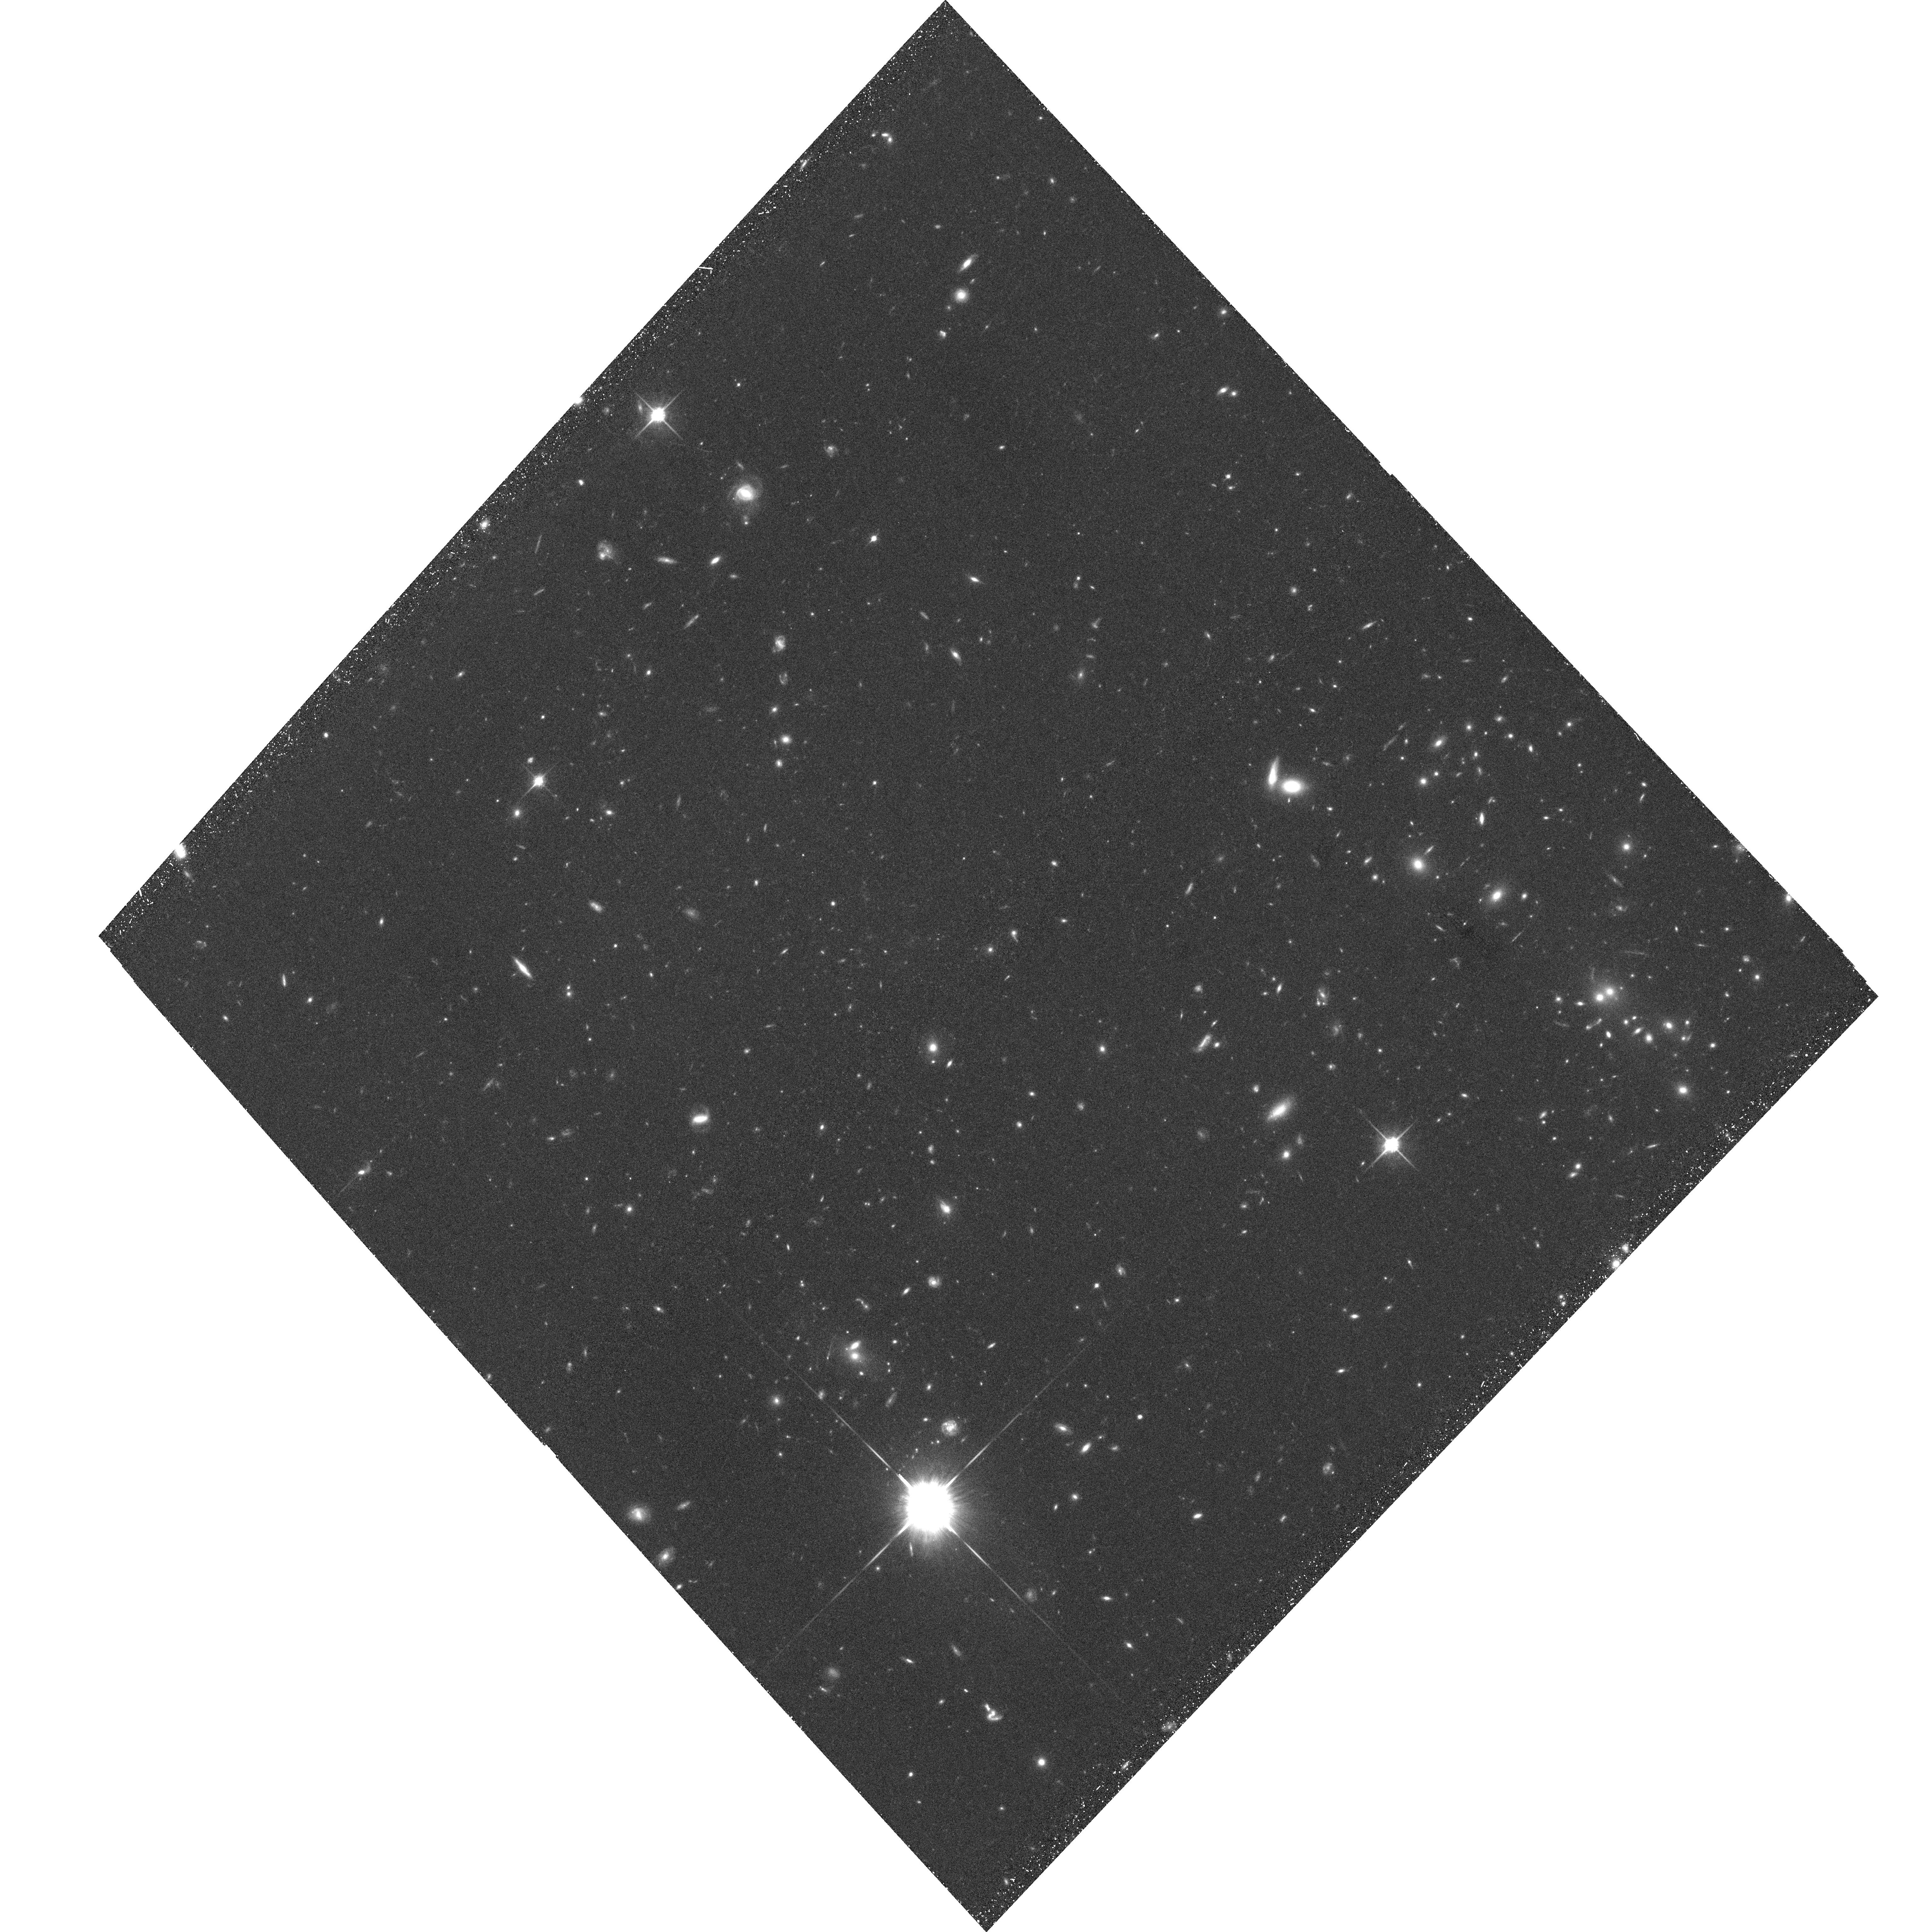
Target: CL0152-1357-POS1
Instrument: ACS/WFC
Filter: F850LP
Exposure: 1.3 h
Observation ID: hst_9290_02_acs_wfc_f850lp_j8eh02

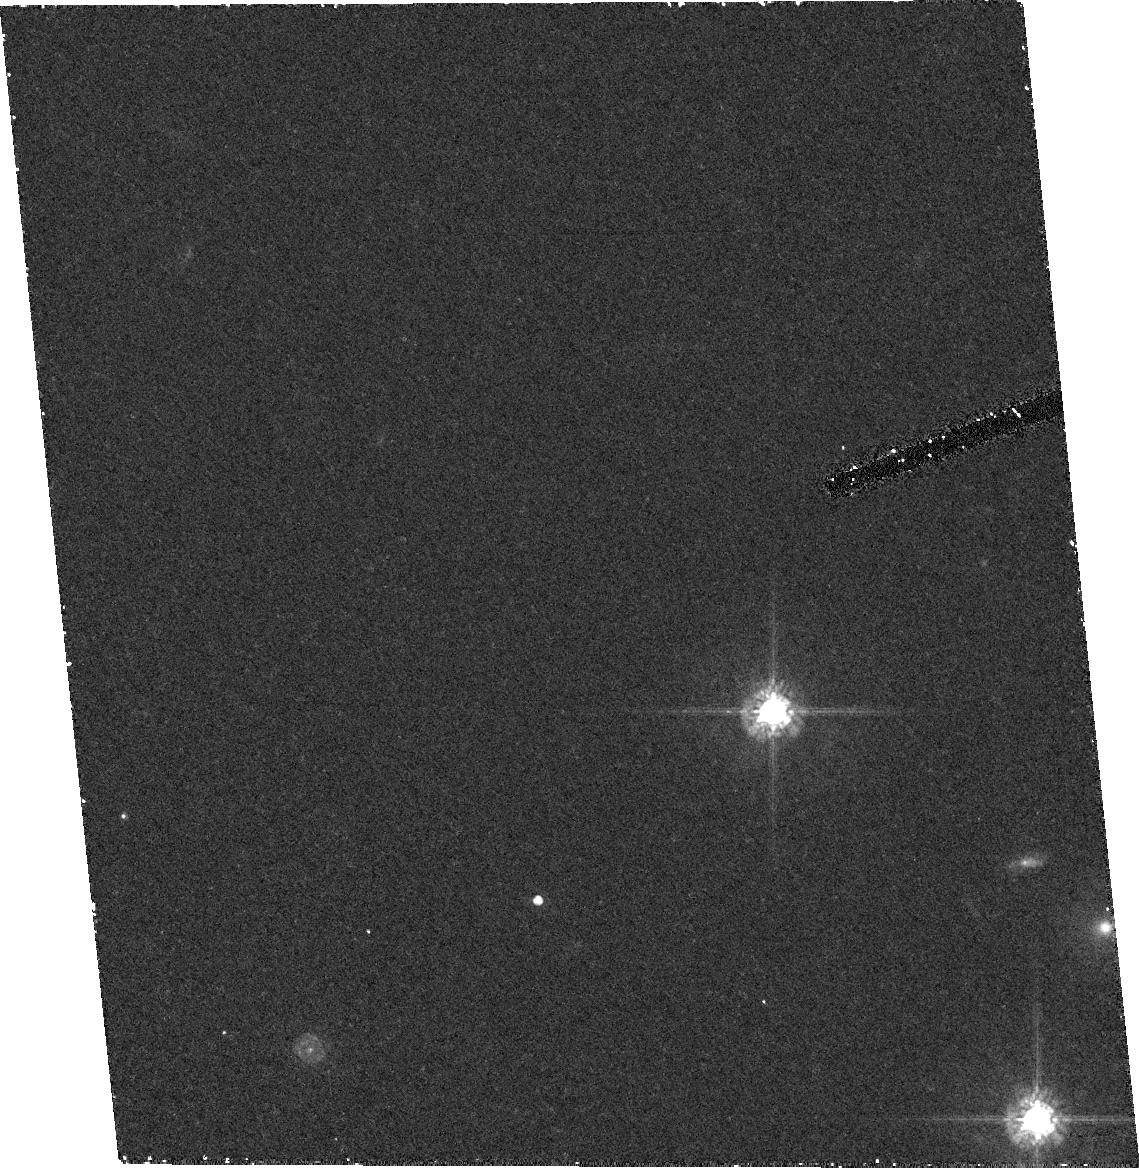
Target: field at RA 193.250°, Dec -29.433°
Instrument: ACS/HRC
Filter: F625W
Exposure: 30 min
Observation ID: hst_9290_22_acs_hrc_f625w_j8eh22

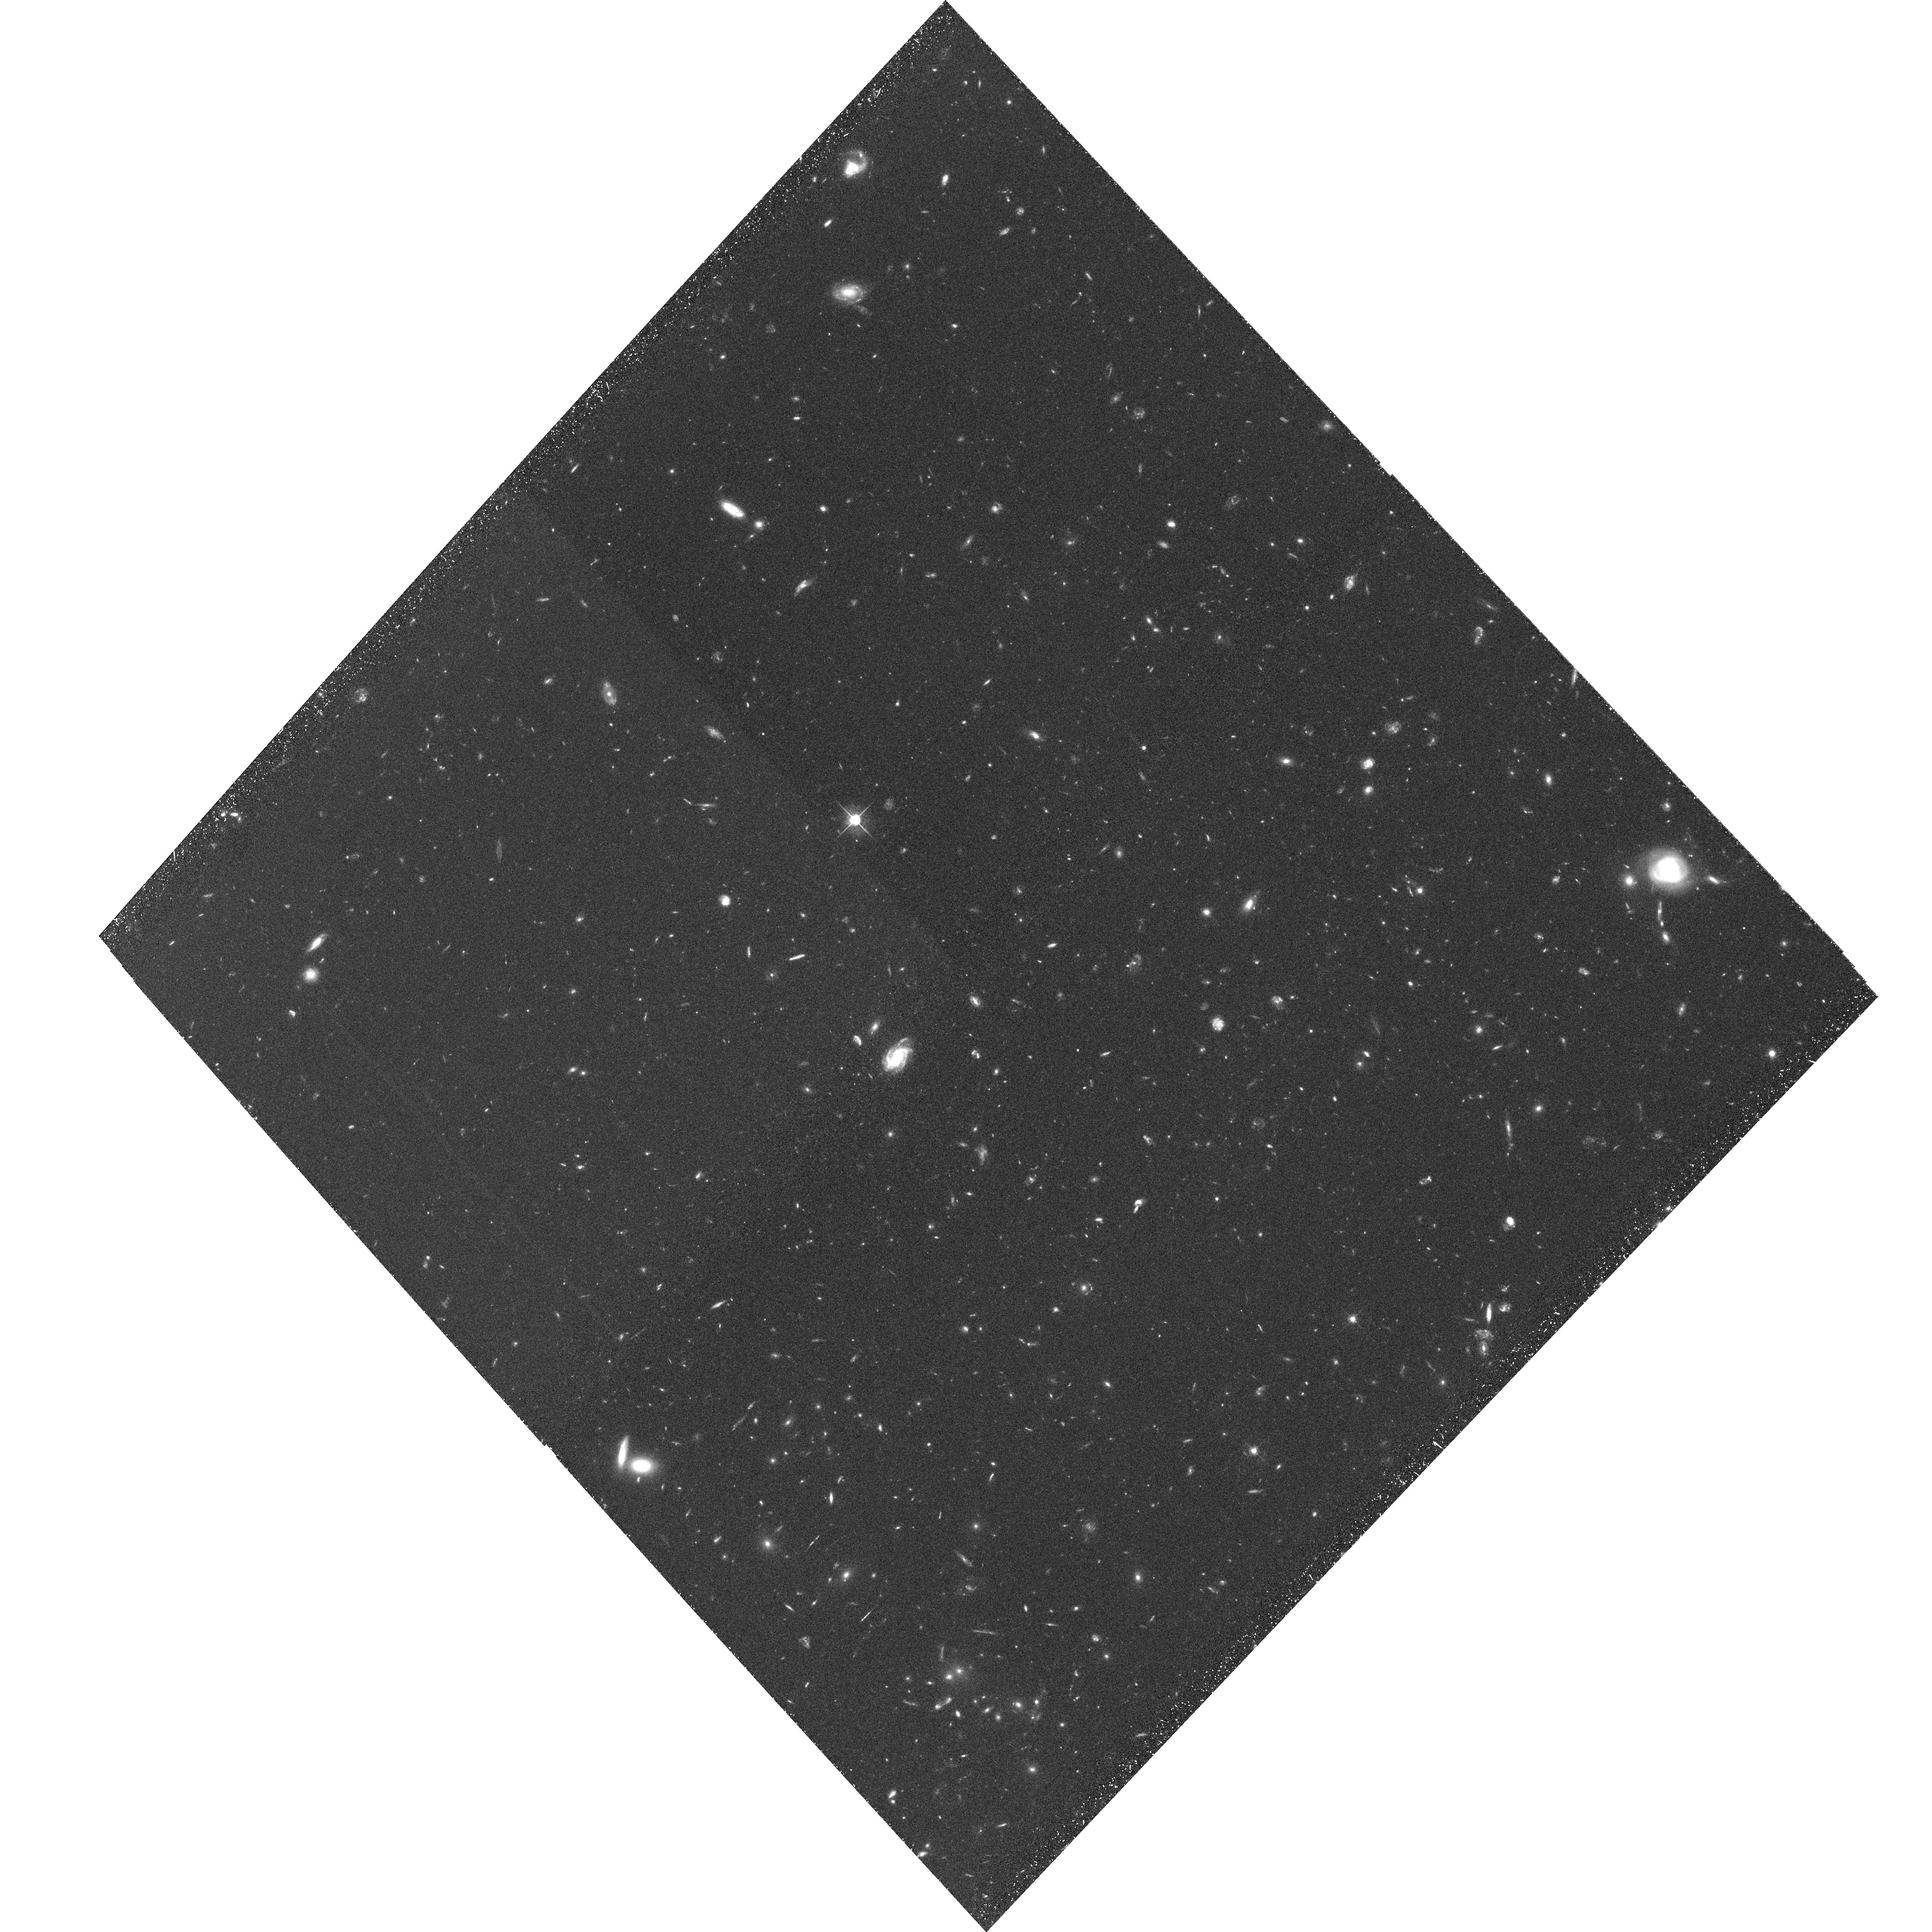
Target: CL0152-1357-POS2
Instrument: ACS/WFC
Filter: F625W
Exposure: 1.3 h
Observation ID: hst_9290_03_acs_wfc_f625w_j8eh03

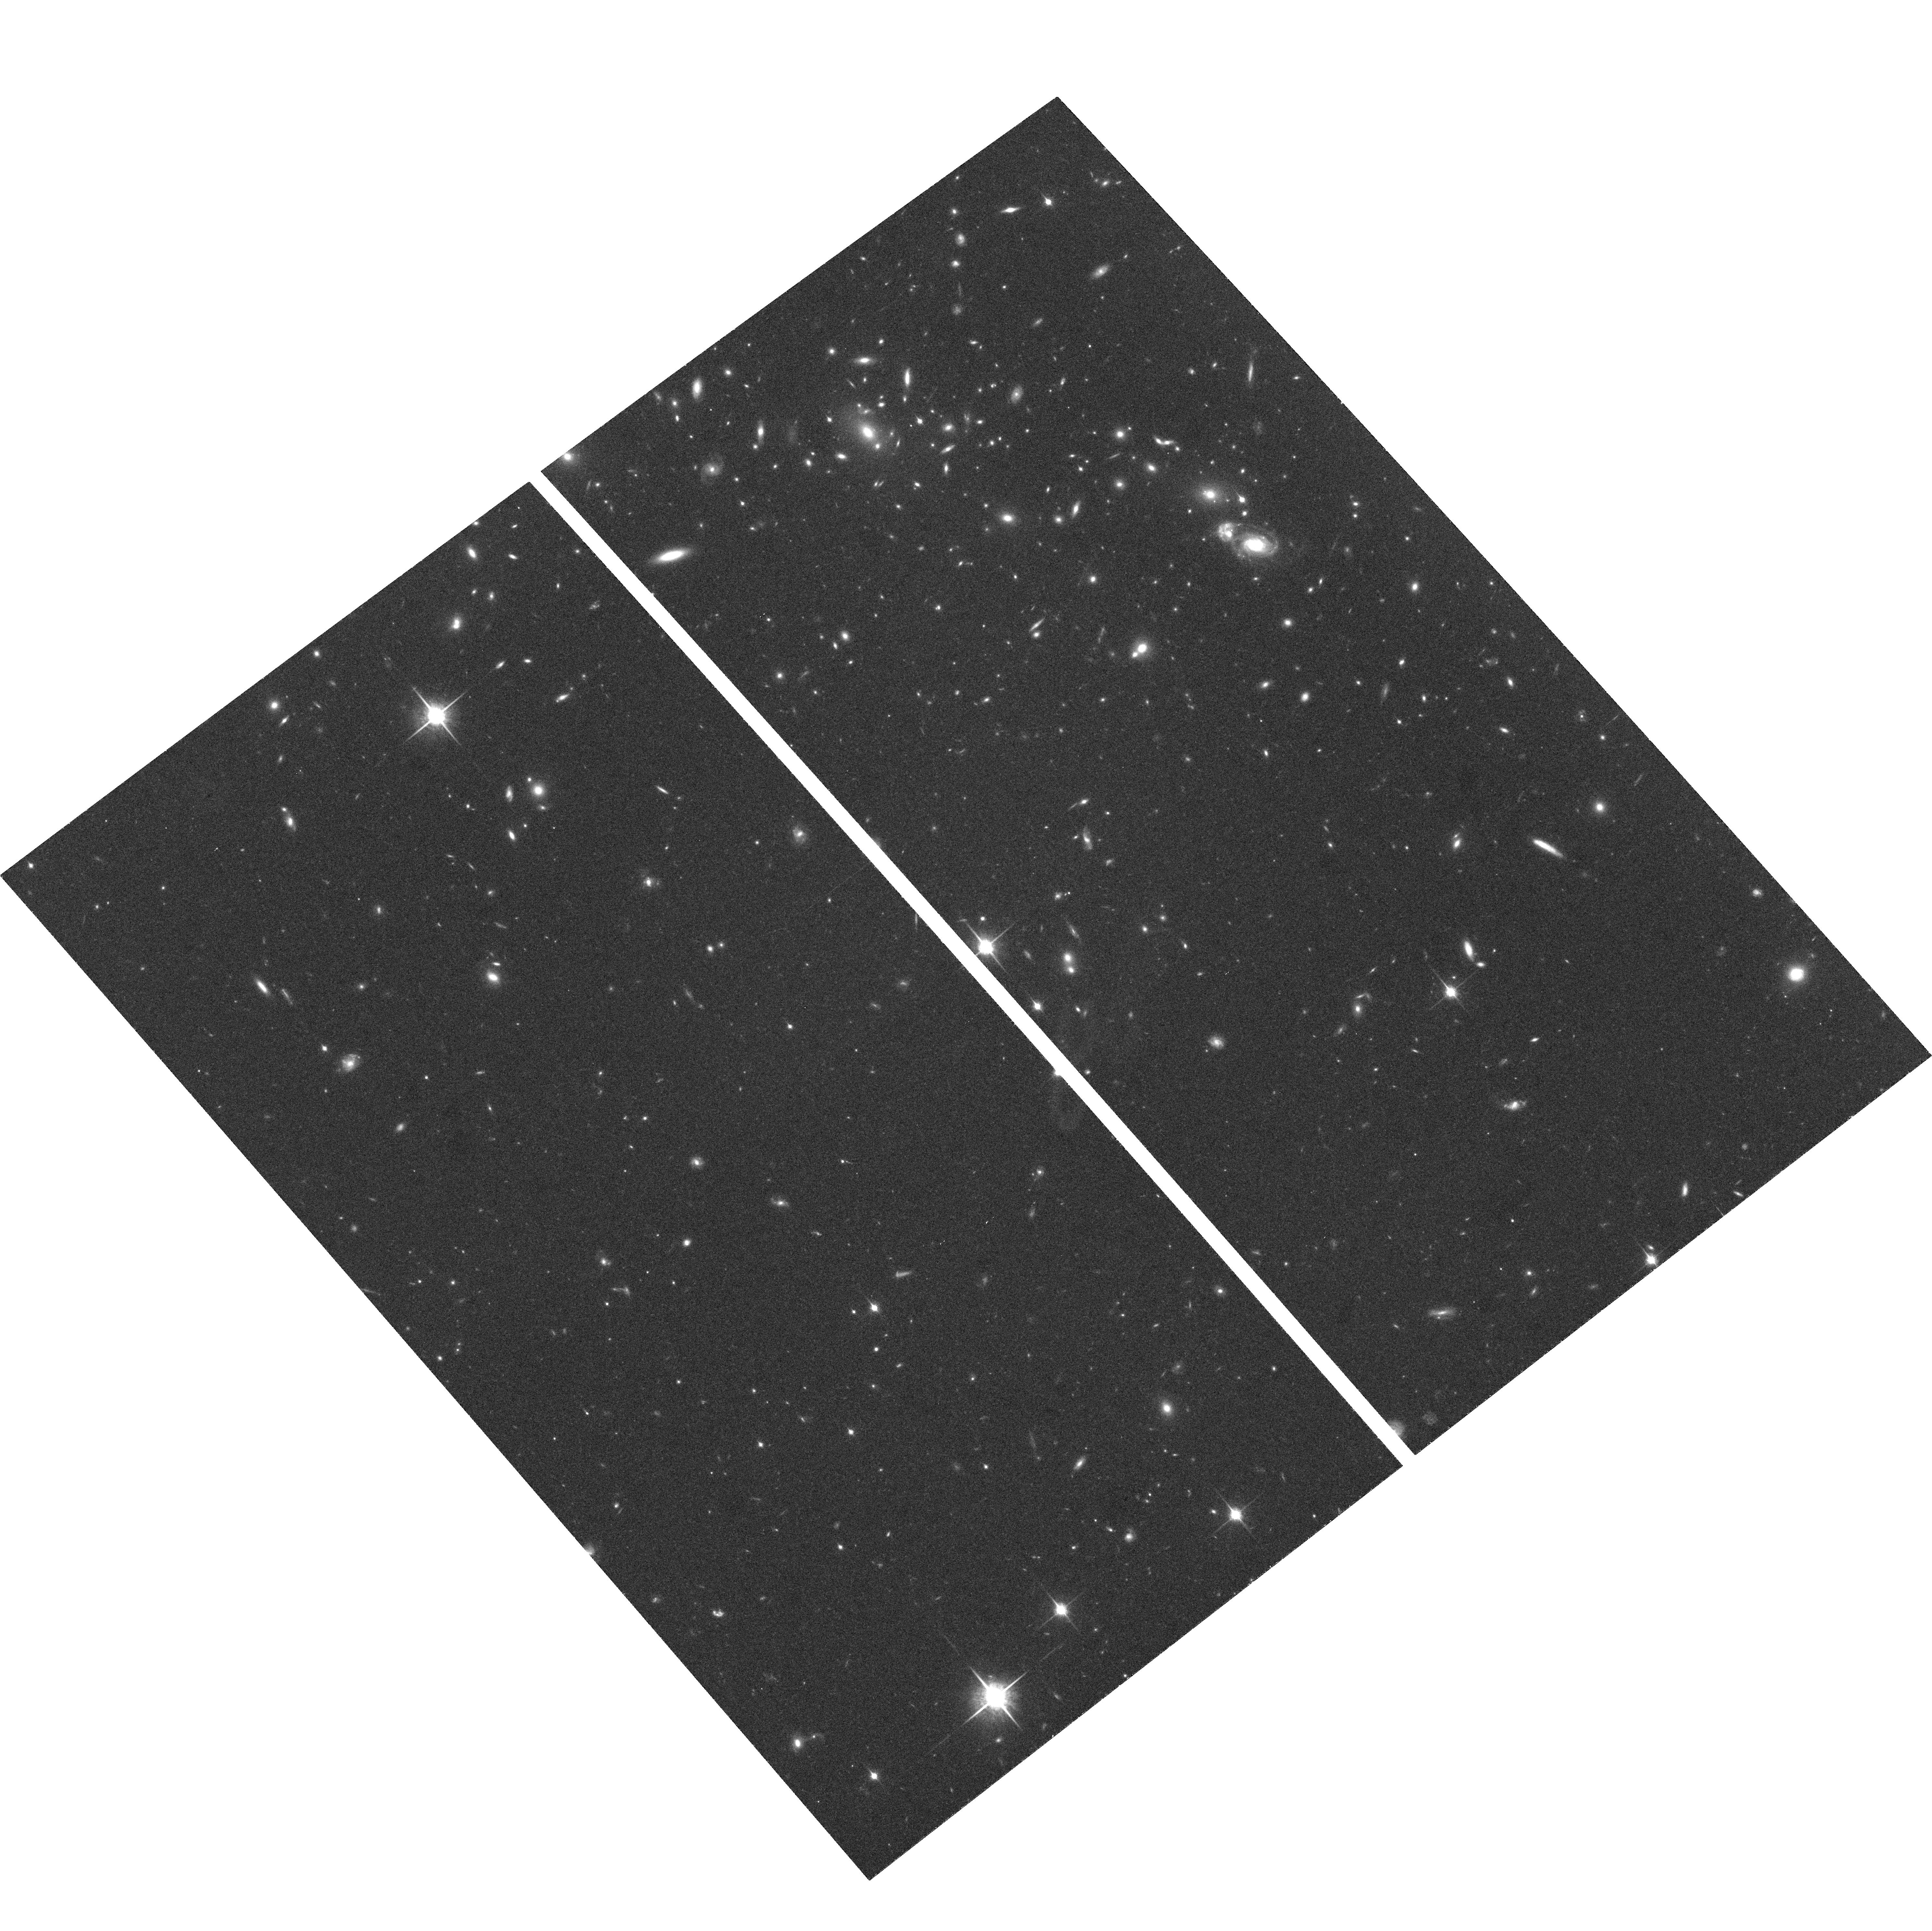
Target: CL1056-0337-POS4
Instrument: ACS/WFC
Filter: F850LP
Exposure: 1.2 h
Observation ID: hst_9290_44_acs_wfc_f850lp_j8eh44

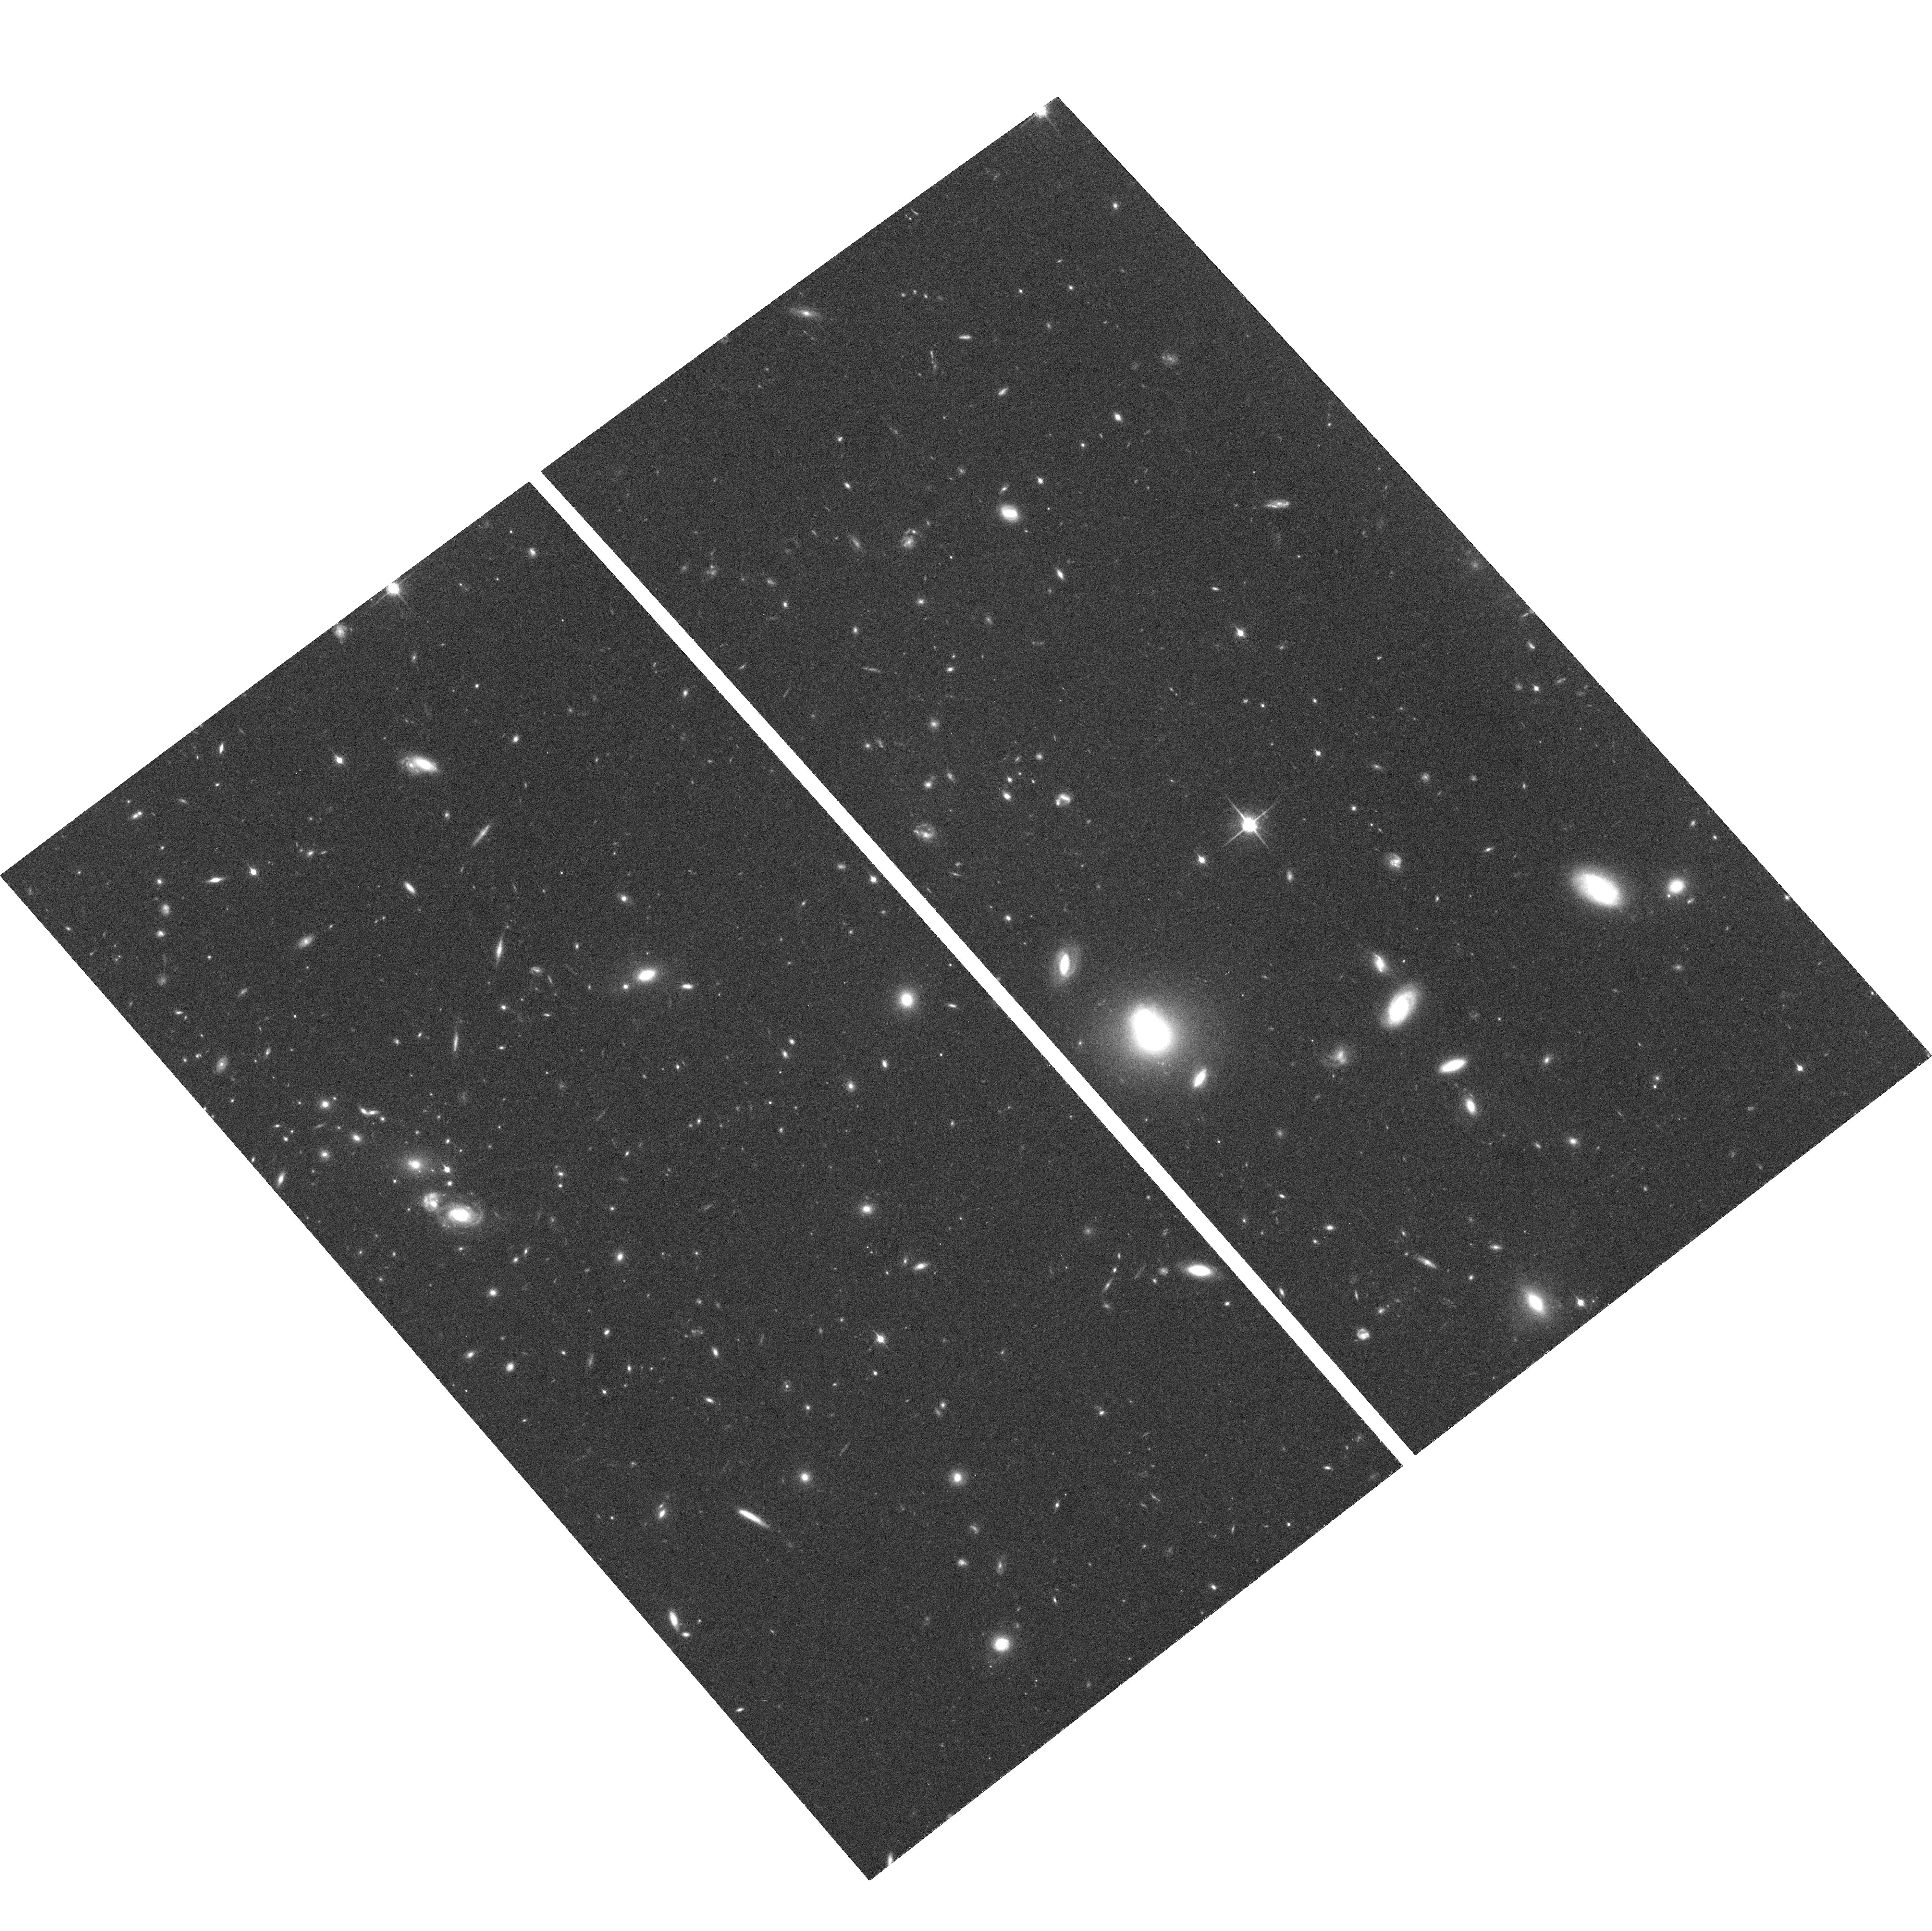
Target: CL1056-0337-POS1
Instrument: ACS/WFC
Filter: F850LP
Exposure: 1.2 h
Observation ID: hst_9290_41_acs_wfc_f850lp_j8eh41

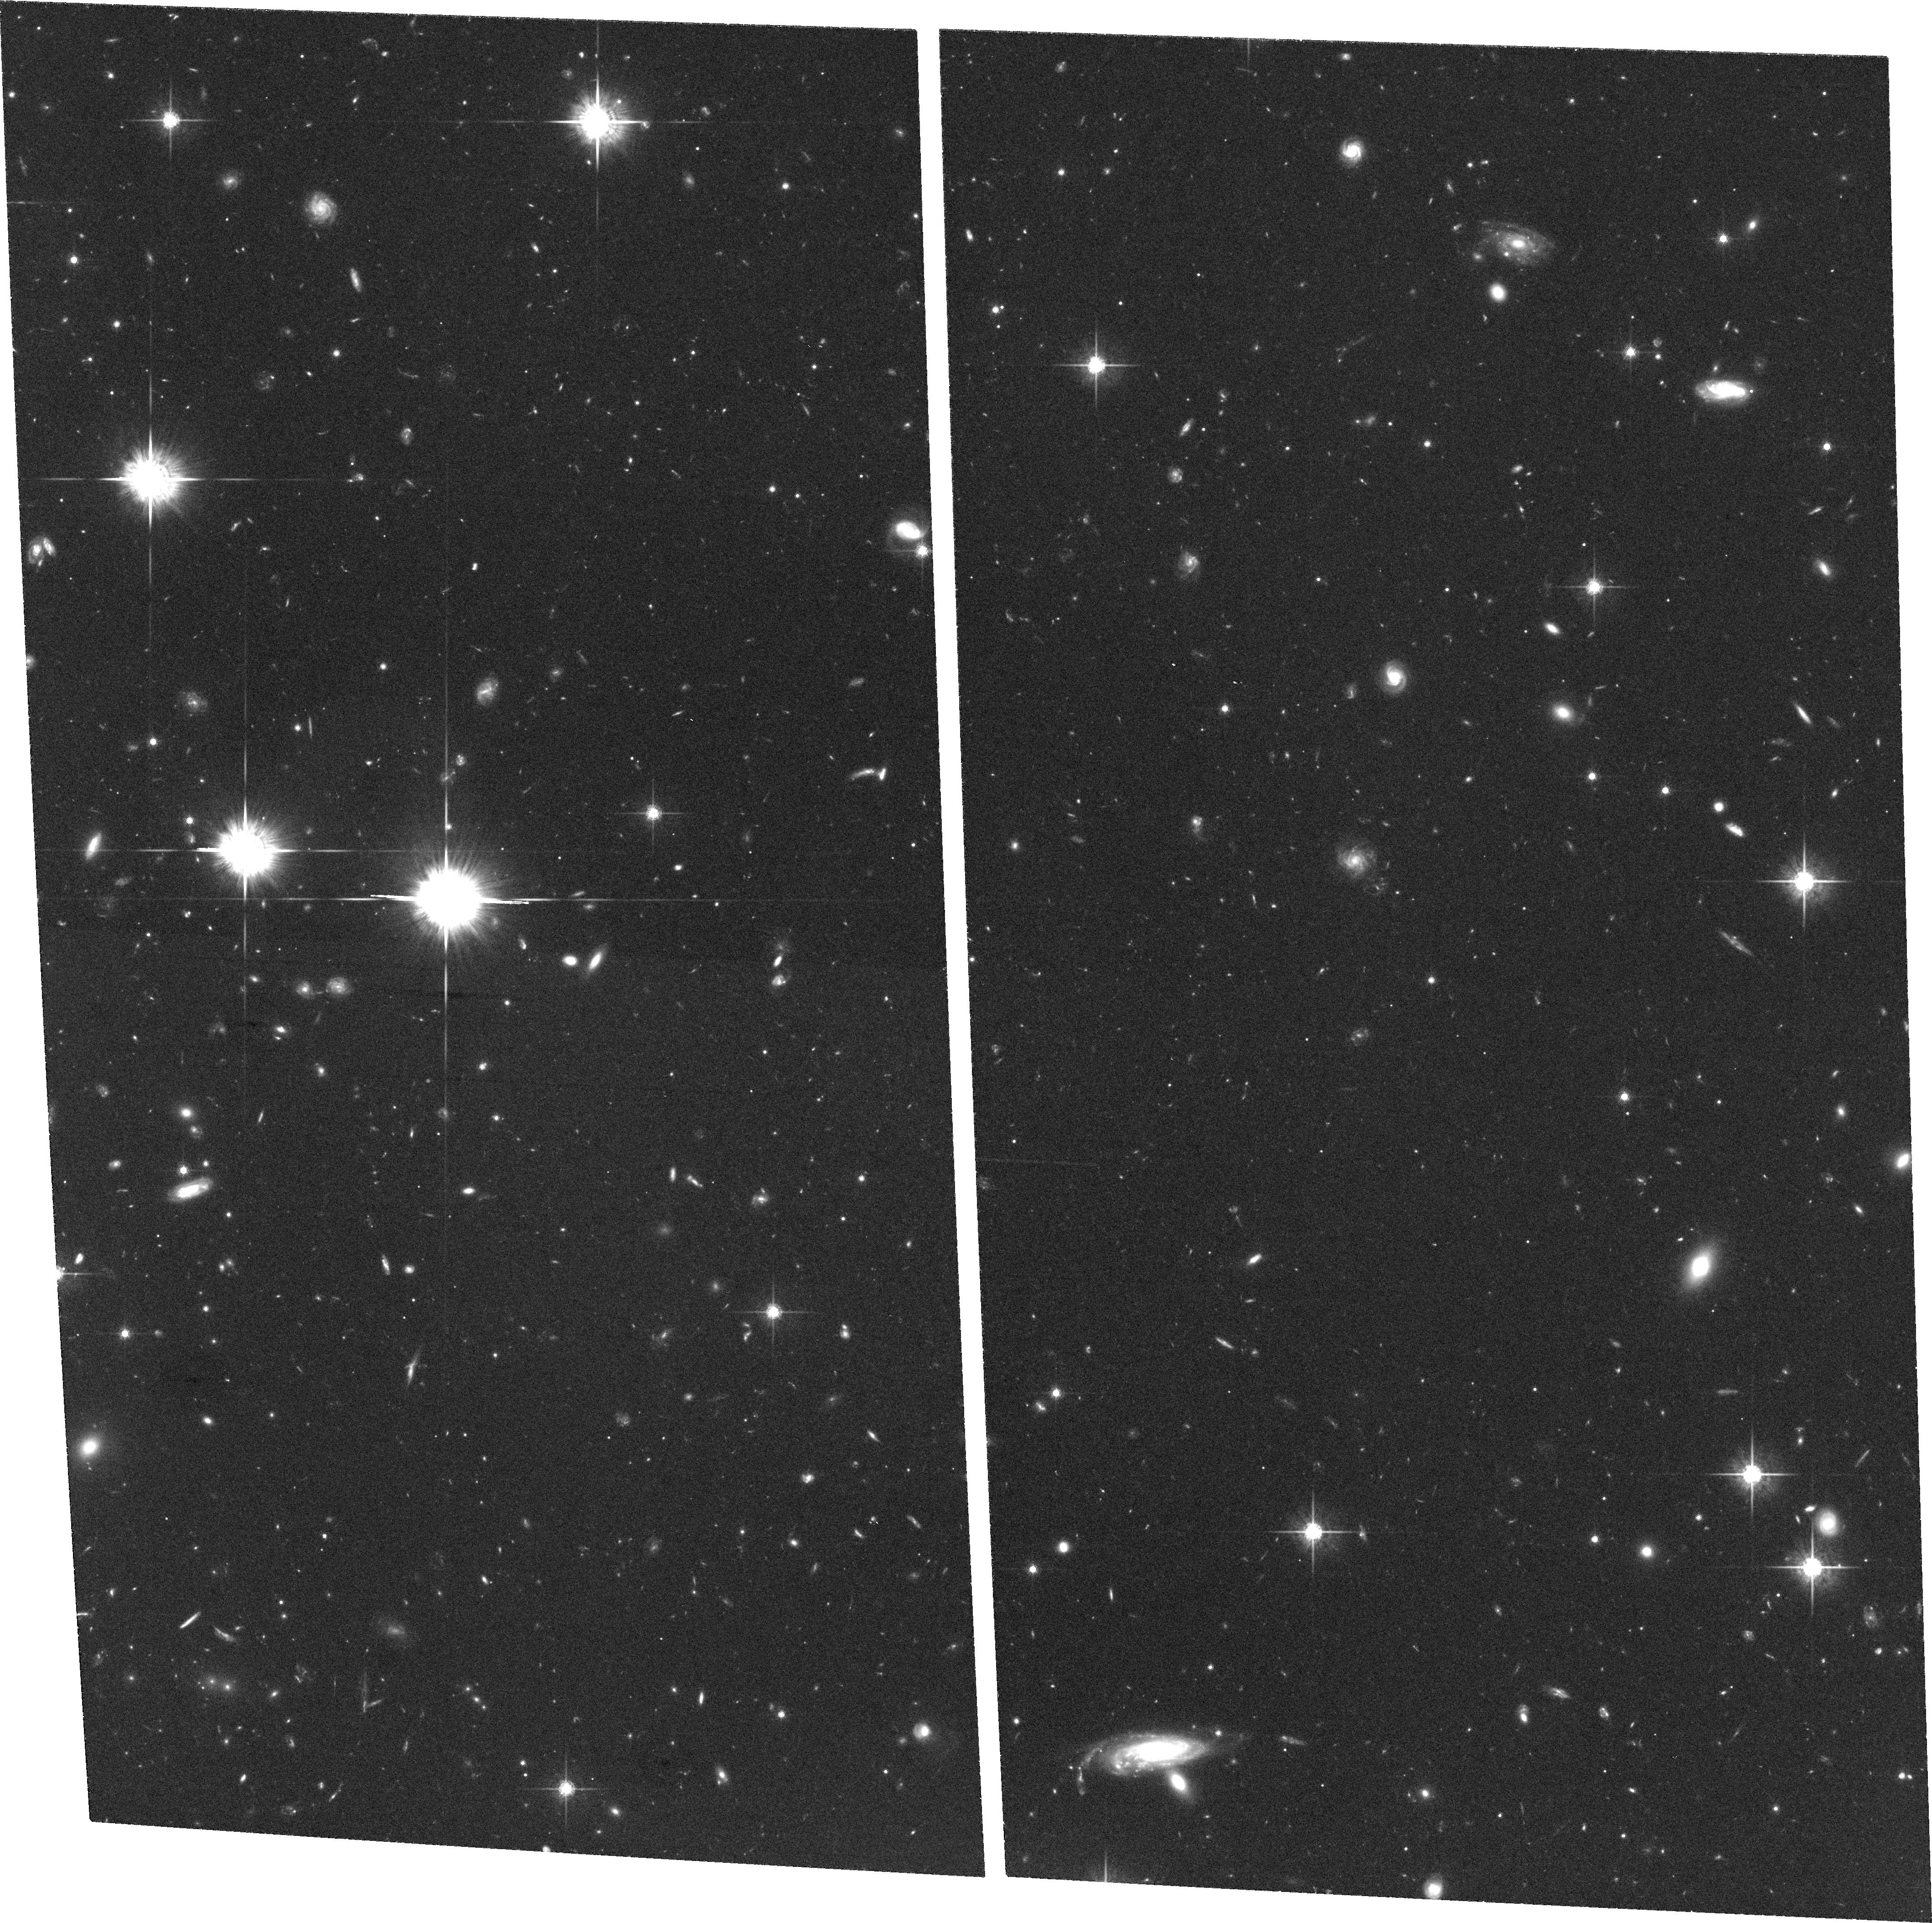
Target: CL1252-2927-POS4
Instrument: ACS/WFC
Filter: F775W
Exposure: 2 h
Observation ID: hst_9290_27_acs_wfc_f775w_j8eh27

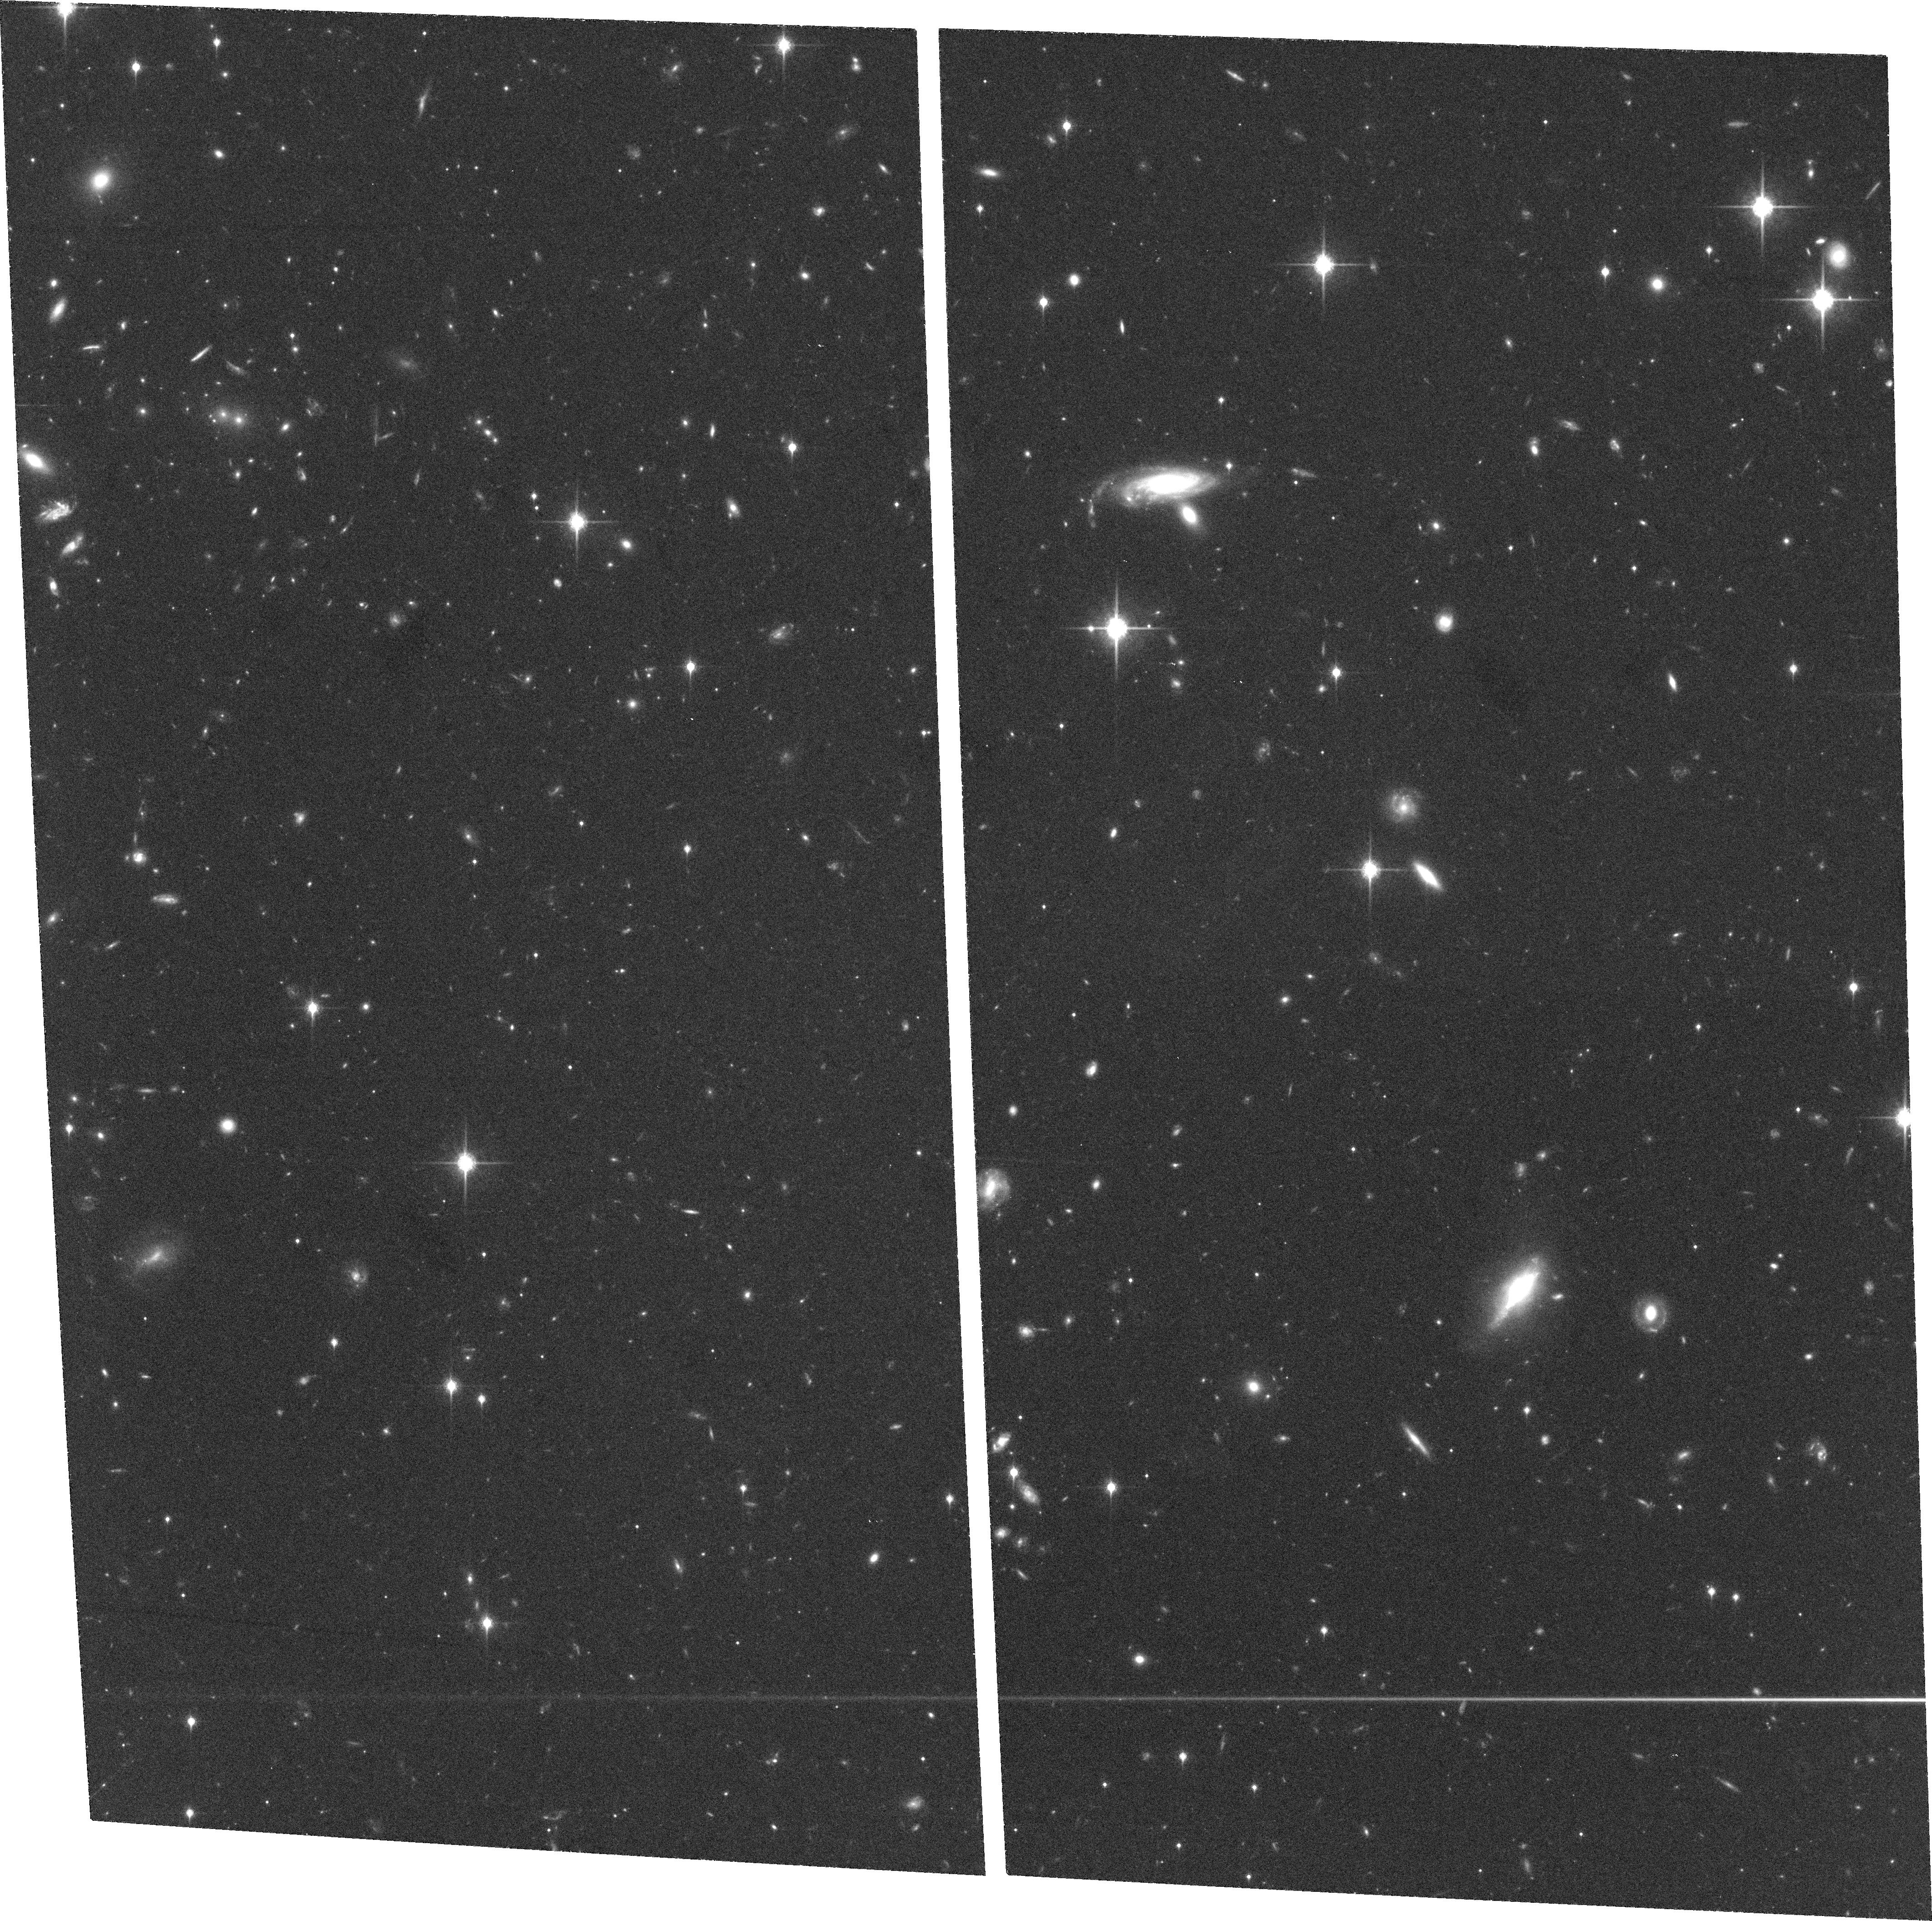
Target: CL1252-2927-POS3
Instrument: ACS/WFC
Filter: F850LP
Exposure: 2 h
Observation ID: hst_9290_13_acs_wfc_f850lp_j8eh13

The Morphological, Photometric, and Spectroscopic Properties of Intermediate Redshift Cluster Galaxies: (PI: Ford, Holland)

New and fundamental constraints on the evolutionary state of high redshift clusters will be made by obtaining deep, multiband images (SDSS g, r, i, z) over the central 1.5 Mpc regions of seven distant clusters in the range 0.76 < z < 1.27. In addition, slitless spectroscopy, using the WFC GRISM, will be performed over the central 750 kpc region of each system. The ACS data will allow us to: (1) definitively establish the morphological composition and star formation rates as functions of clustercentric radius, local density, x-ray luminosity (obtained from accompanying Chandra, and XMM data), (2) explore the relationship between substructure, kinematics, and morphology, (3) strongly constrain the galaxy merger frequency and the origins of elliptical and S0 galaxies, (4) measure the mass distribution independently from the light (via gravitational lensing) enabling comparisons with kinematically derived masses, and (5) study the evolution of the structure of the brightest cluster members.   The clusters selected for this program already have extensive spectroscopic observations and NIR imaging is either in hand or underway from approved ground based programs. To date, the lower part of this redshift range has only been marginally studied with HST. Our sample includes the two most distant, spectroscopically confirmed superclusters and will significantly increase the baseline over which evolutionary effects can be studied. The data will also be used to identify very high-z galaxies via their unique spectral properties. (6) where possible two or more epochs will be used to study supernova rates in the clusters and in the field.